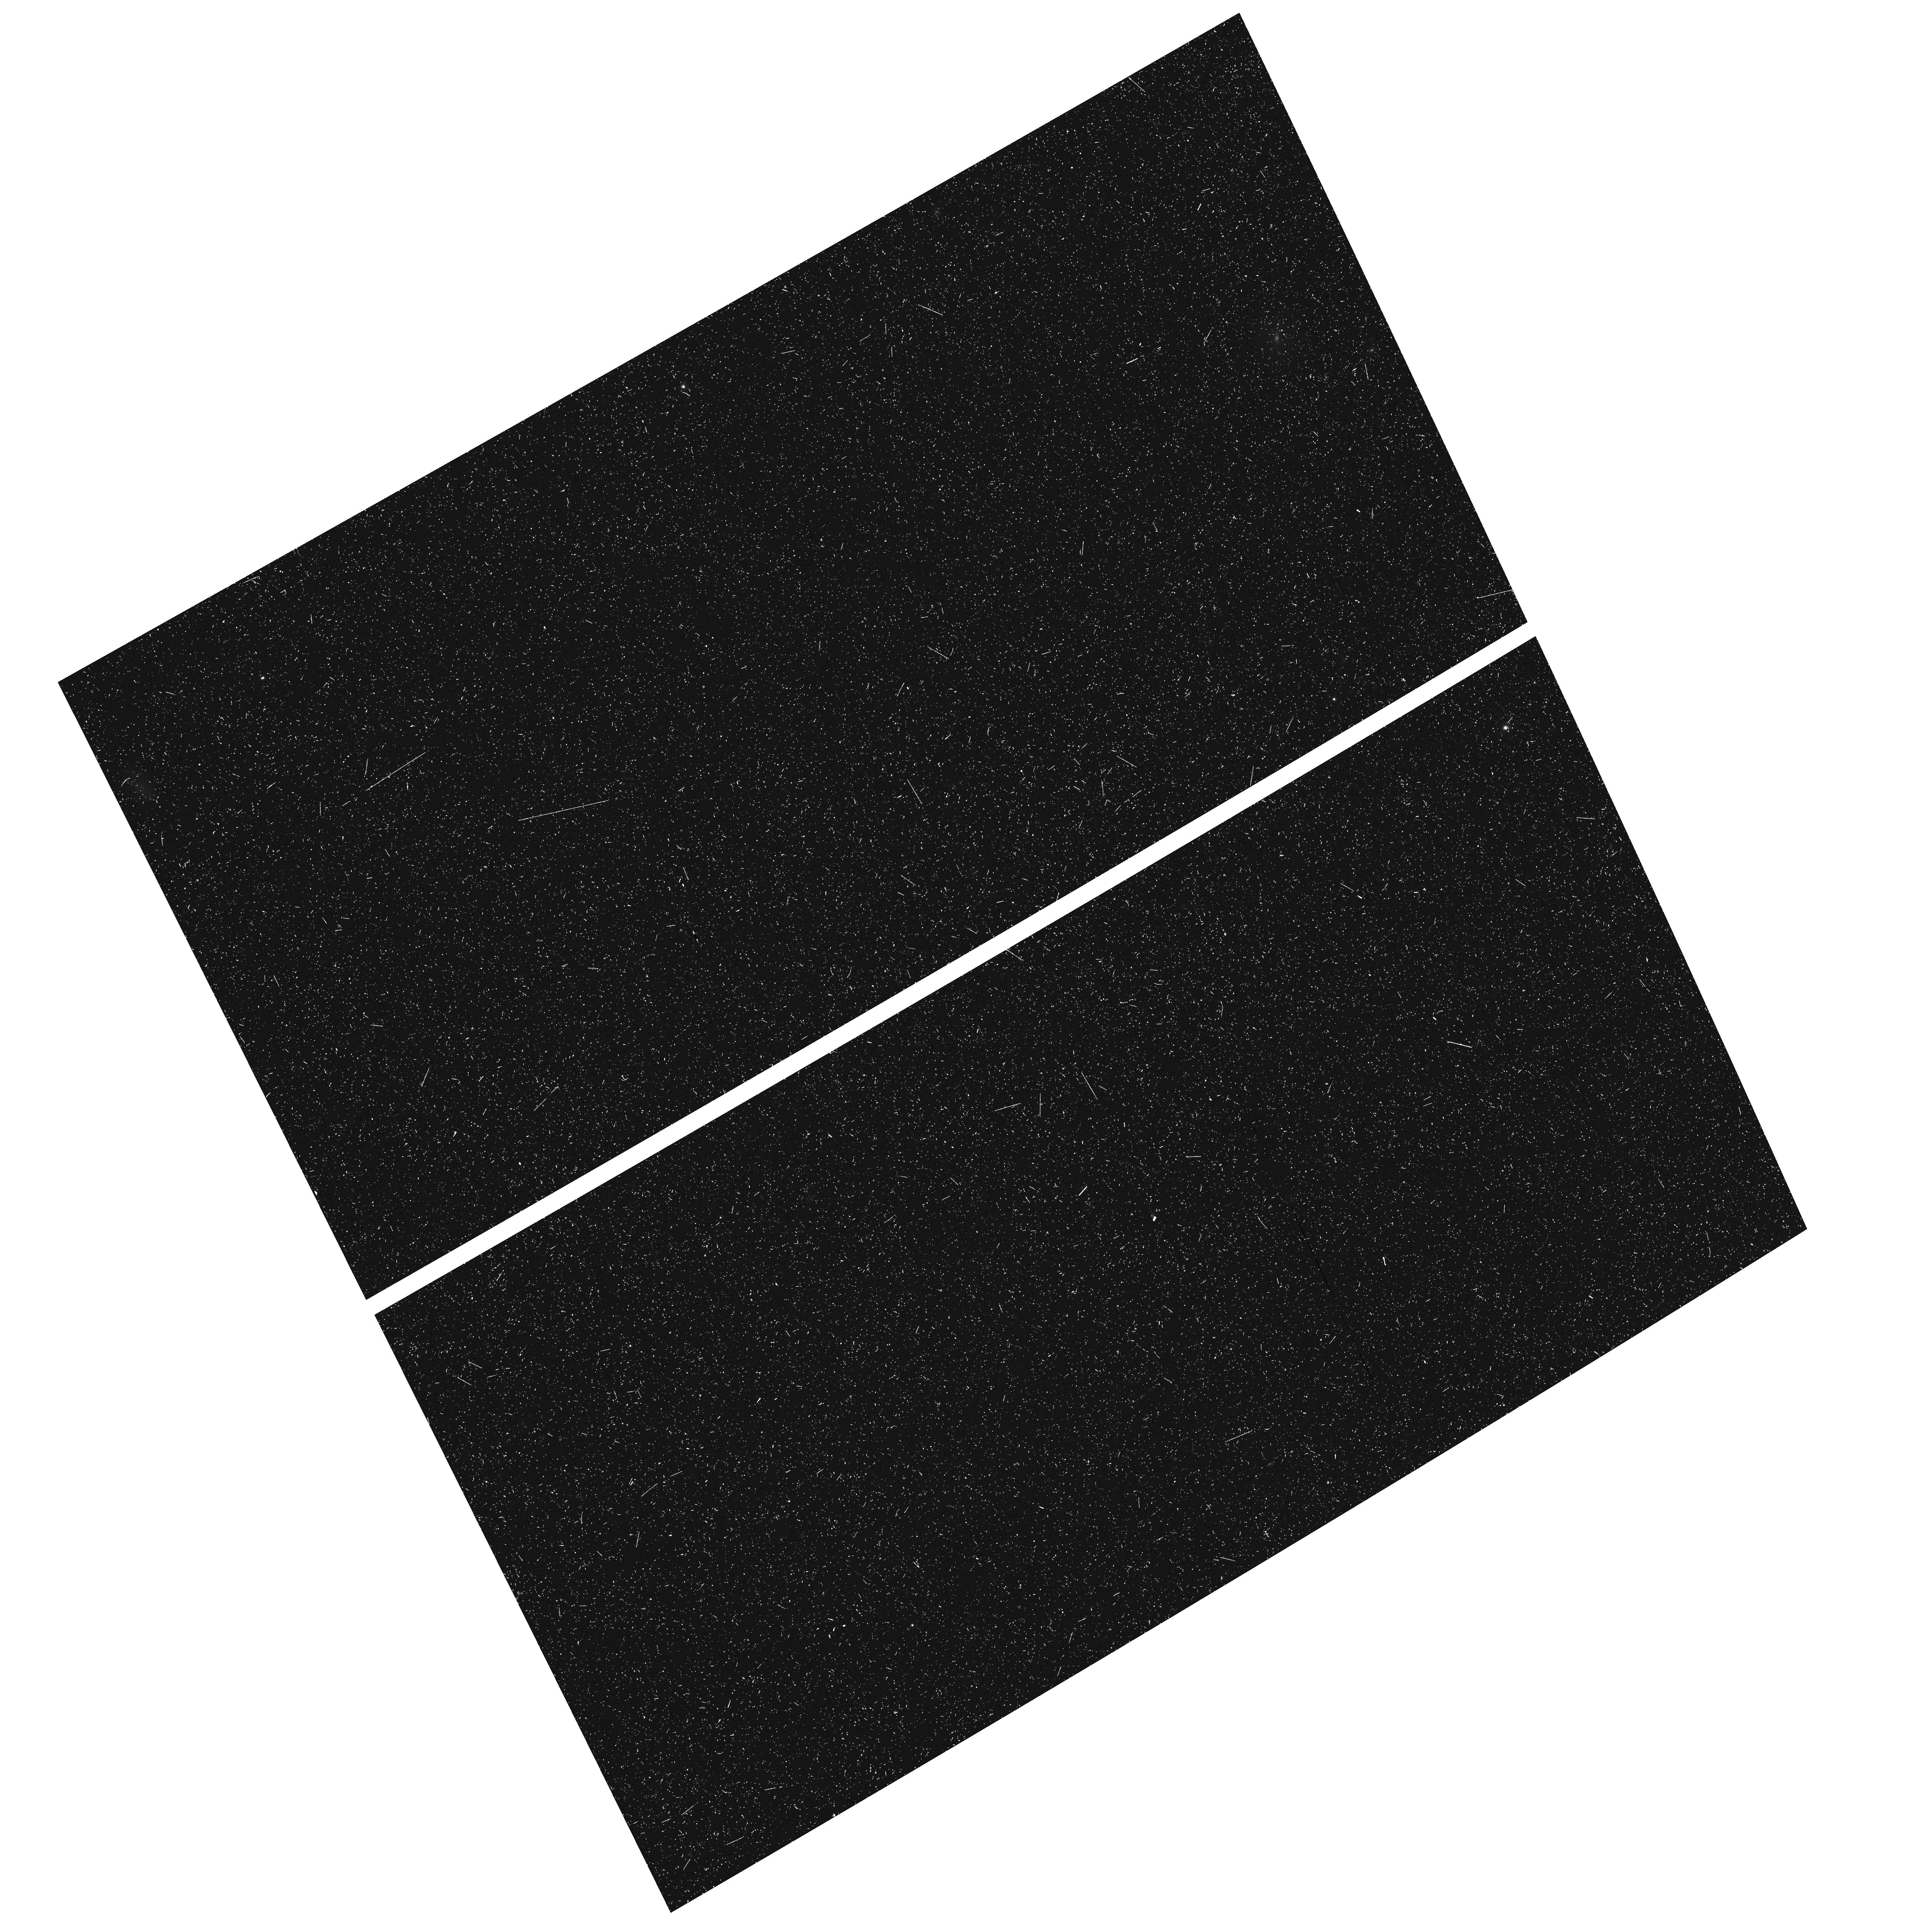
Target: field at RA 129.570°, Dec 69.805°. Instrument: ACS/WFC. Filter: F658N. Exposure: 28 min. Observation ID: hst_15194_01_acs_wfc_f658n_jdnd01

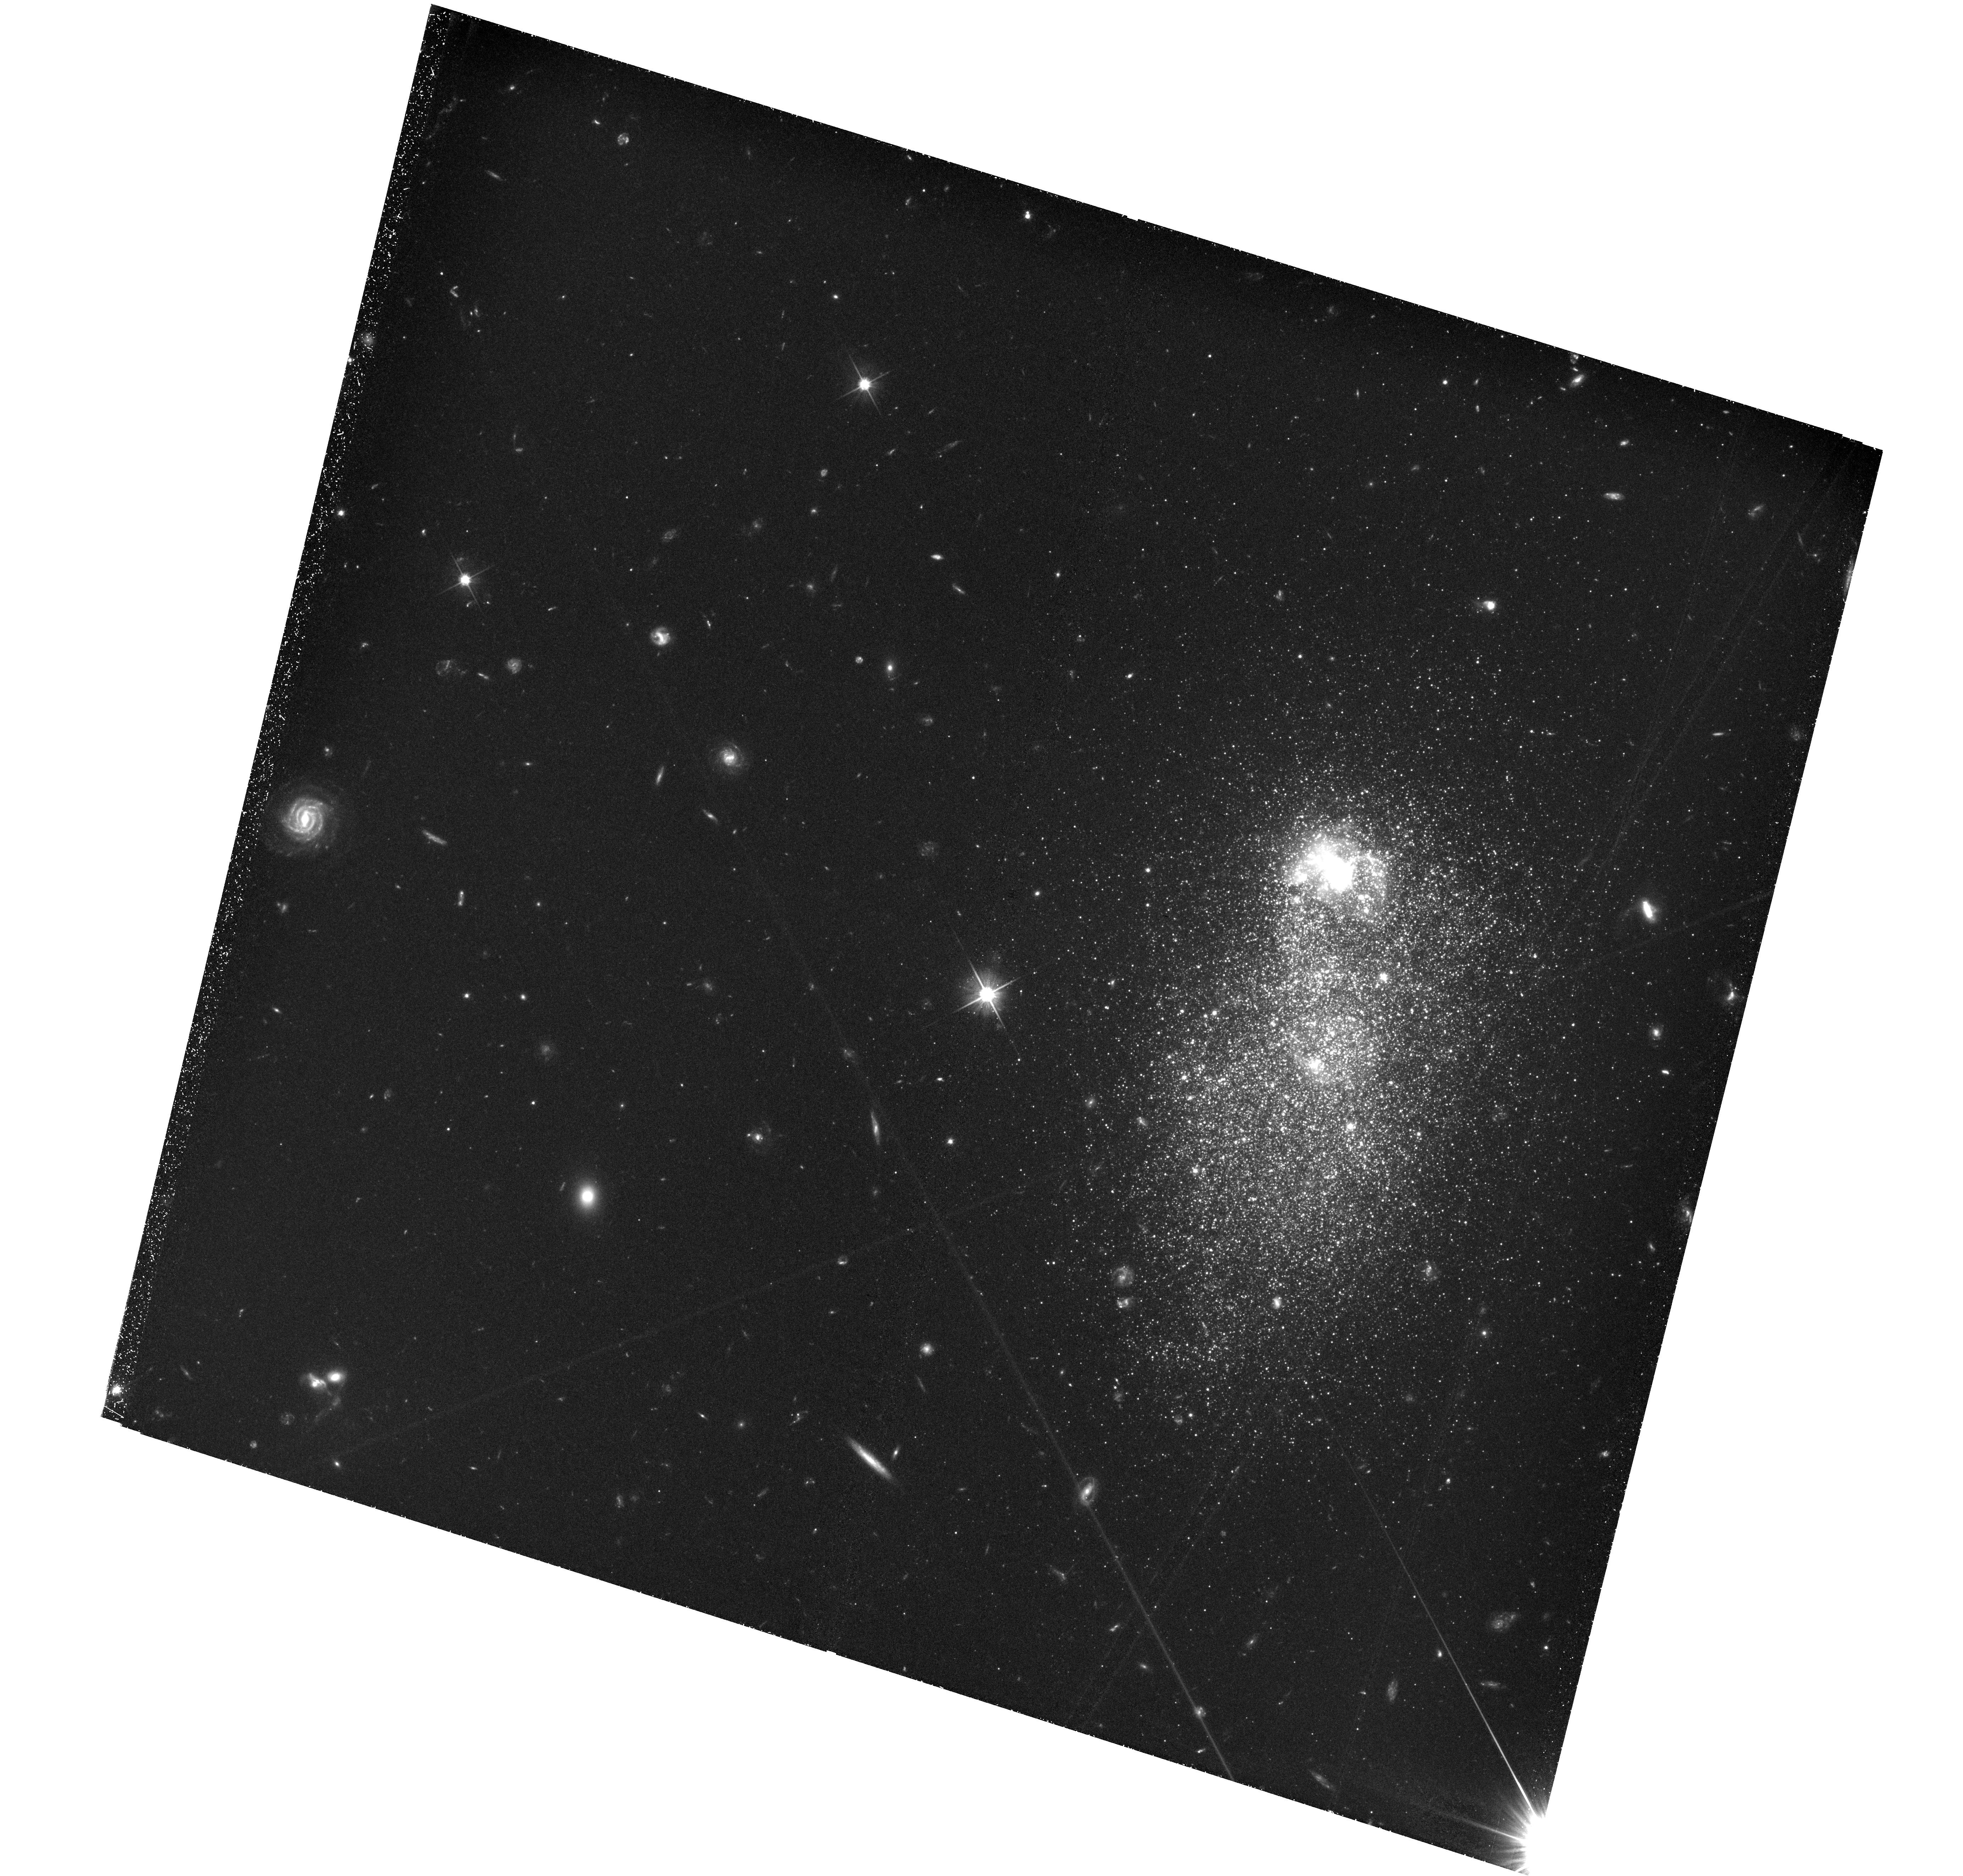
Target: UGC4483. Instrument: WFC3/UVIS. Filter: F606W. Exposure: 3.6 h. Observation ID: hst_15194_02_wfc3_uvis_f606w_idnd02

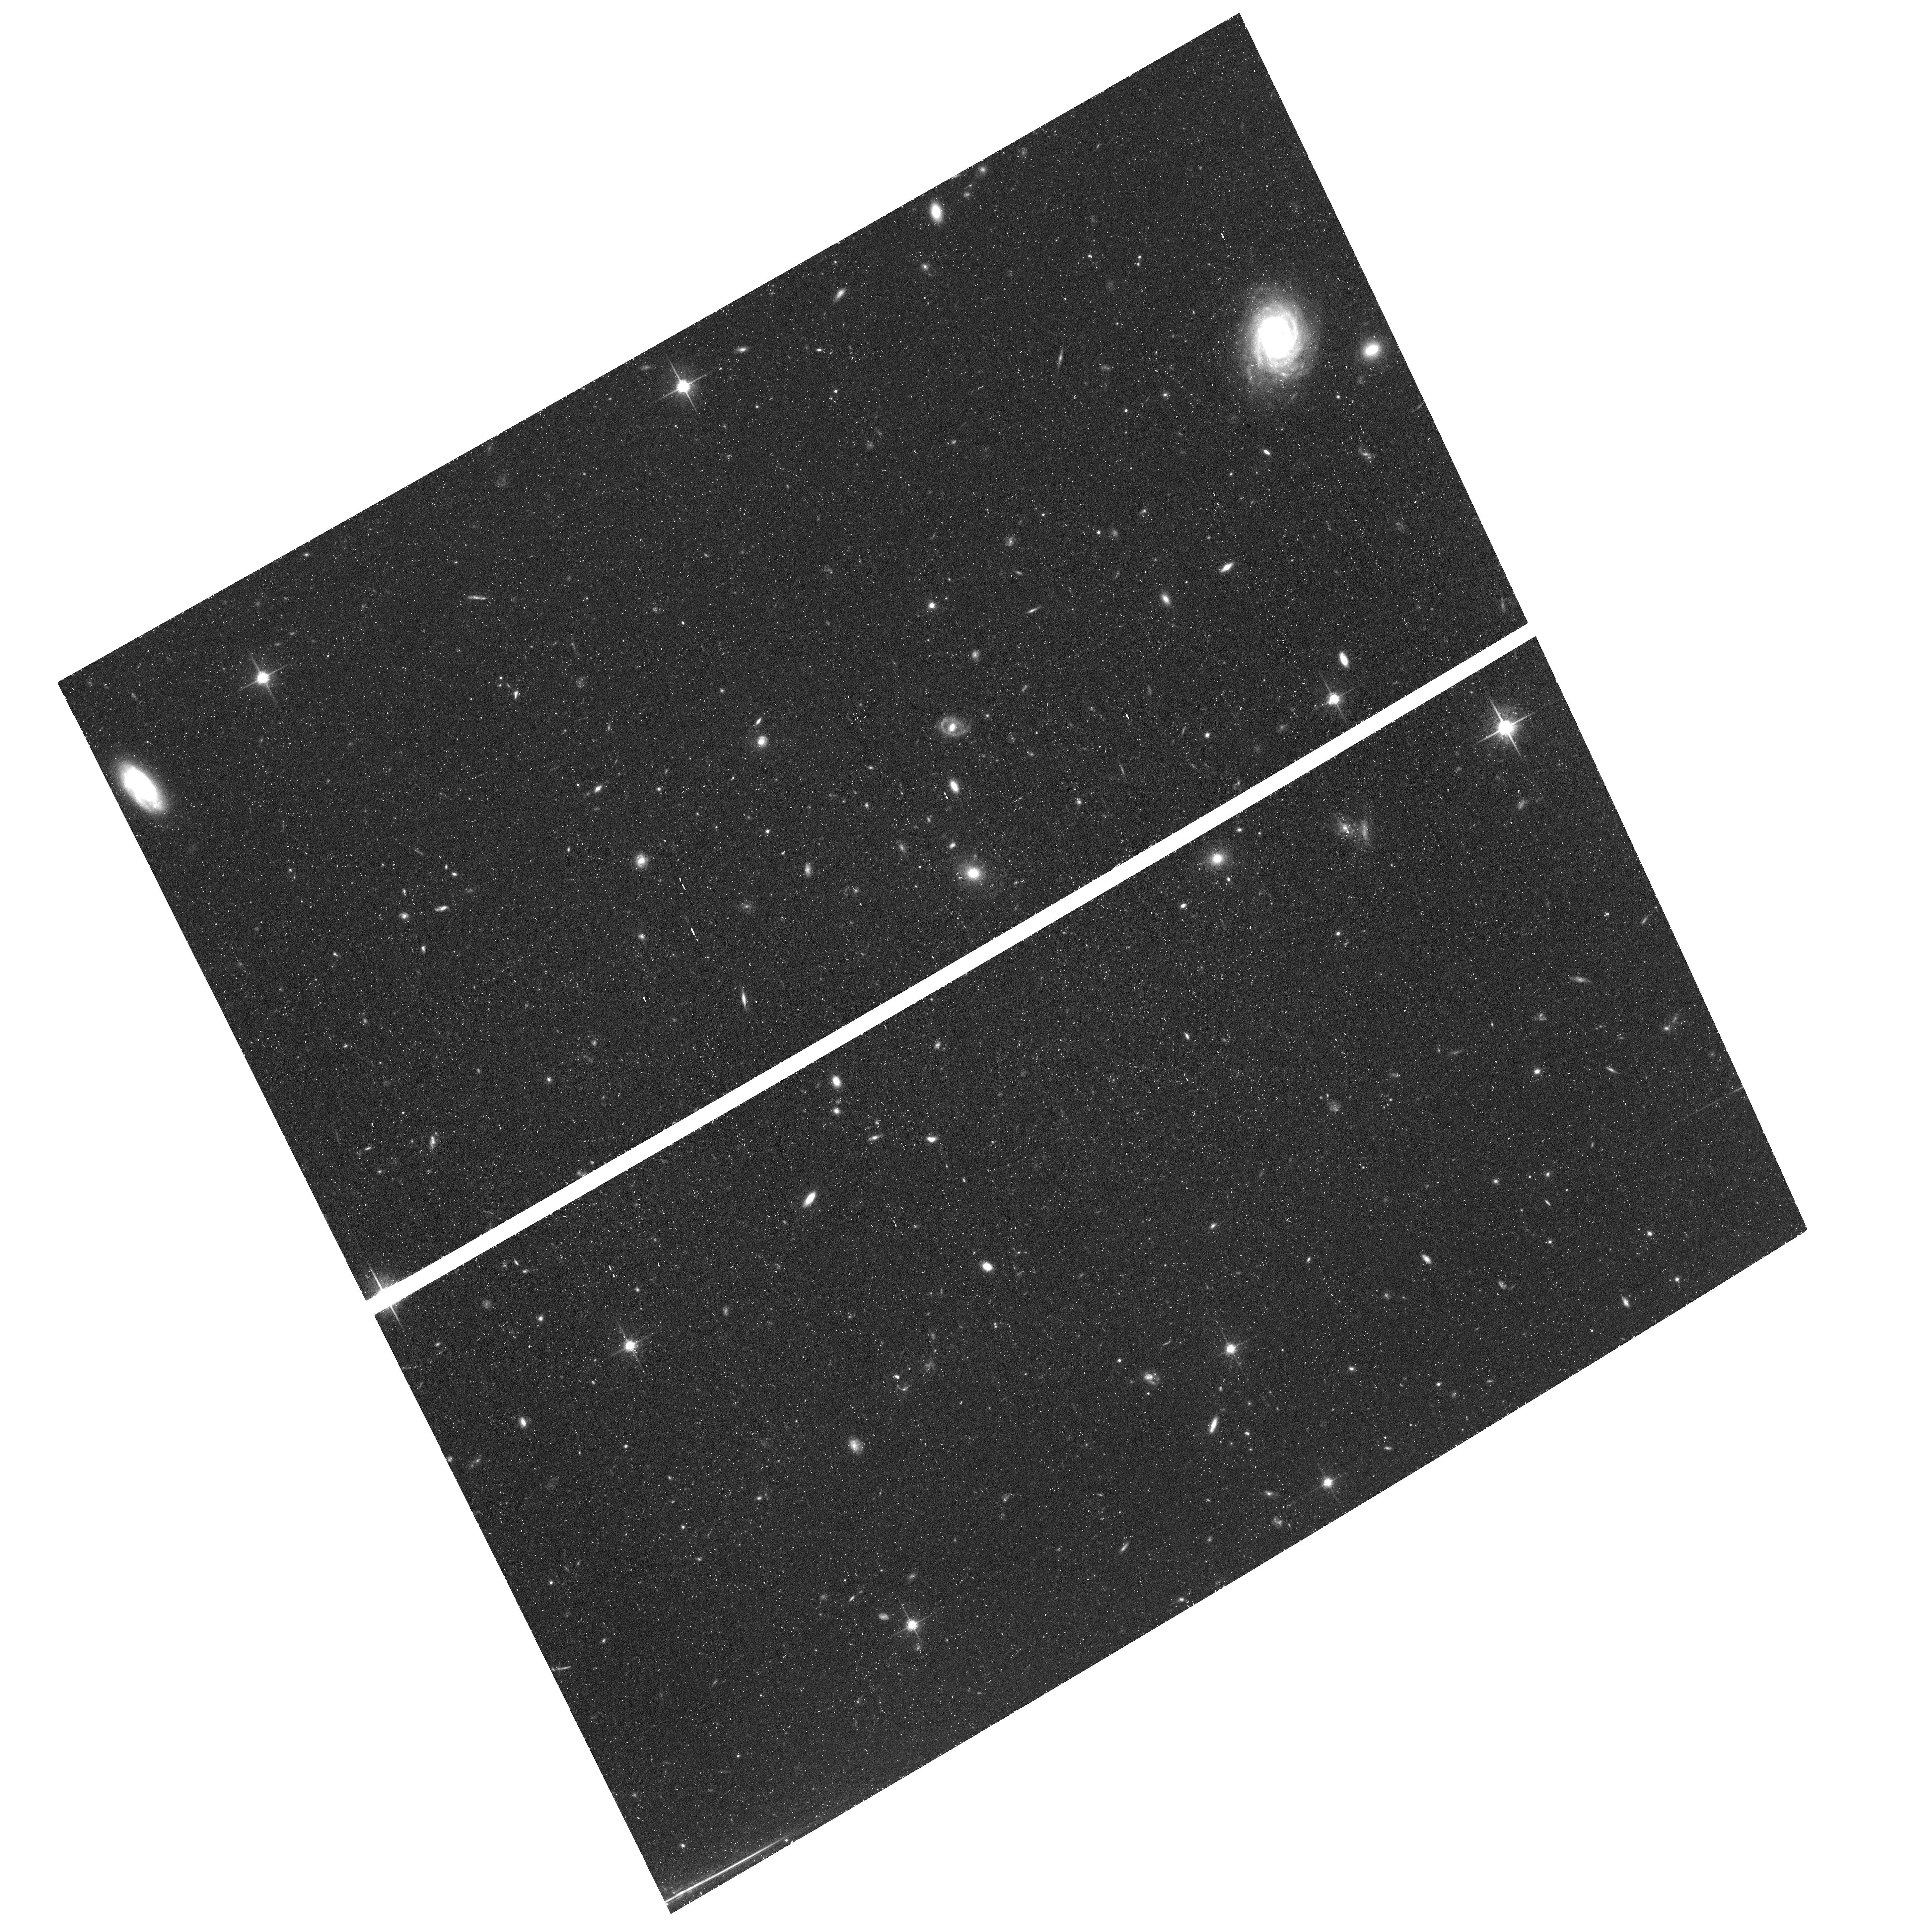
Target: UGC4483. Instrument: ACS/WFC. Filter: F814W. Exposure: 1.4 h. Observation ID: hst_15194_01_acs_wfc_f814w_jdnd01

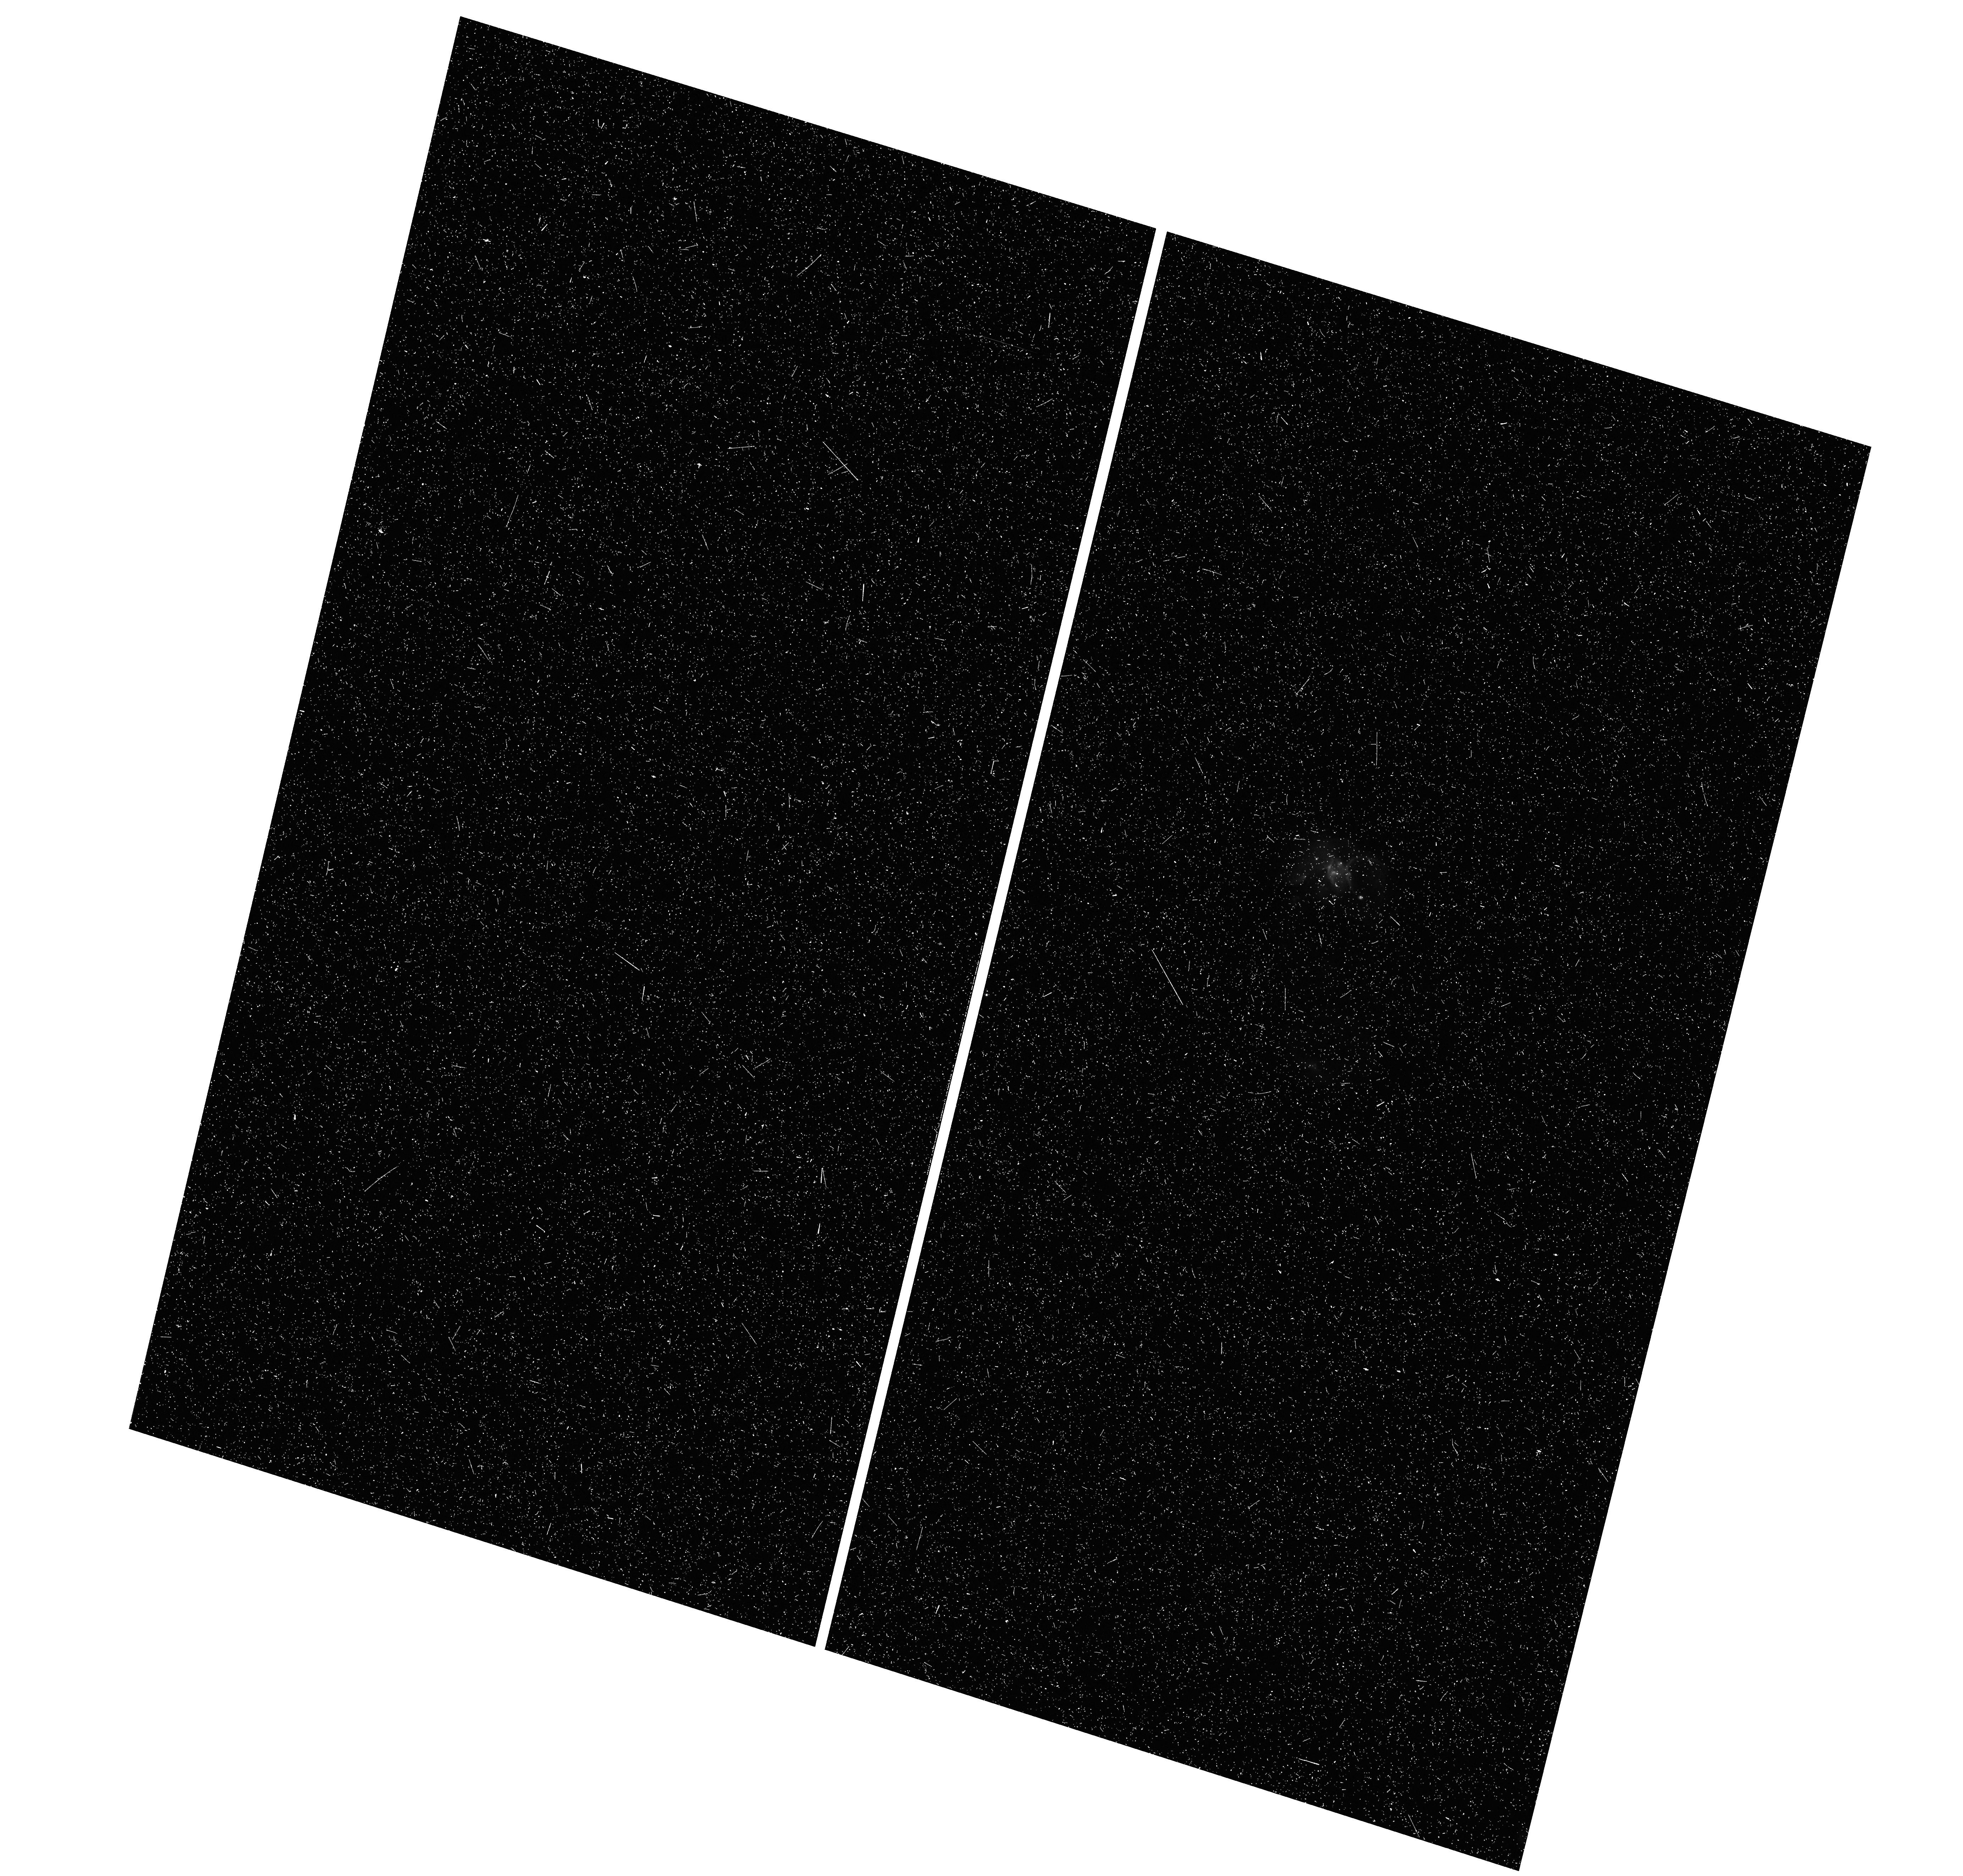
Target: UGC4483. Instrument: WFC3/UVIS. Filter: F656N. Exposure: 33 min. Observation ID: hst_15194_02_wfc3_uvis_f656n_idnd02

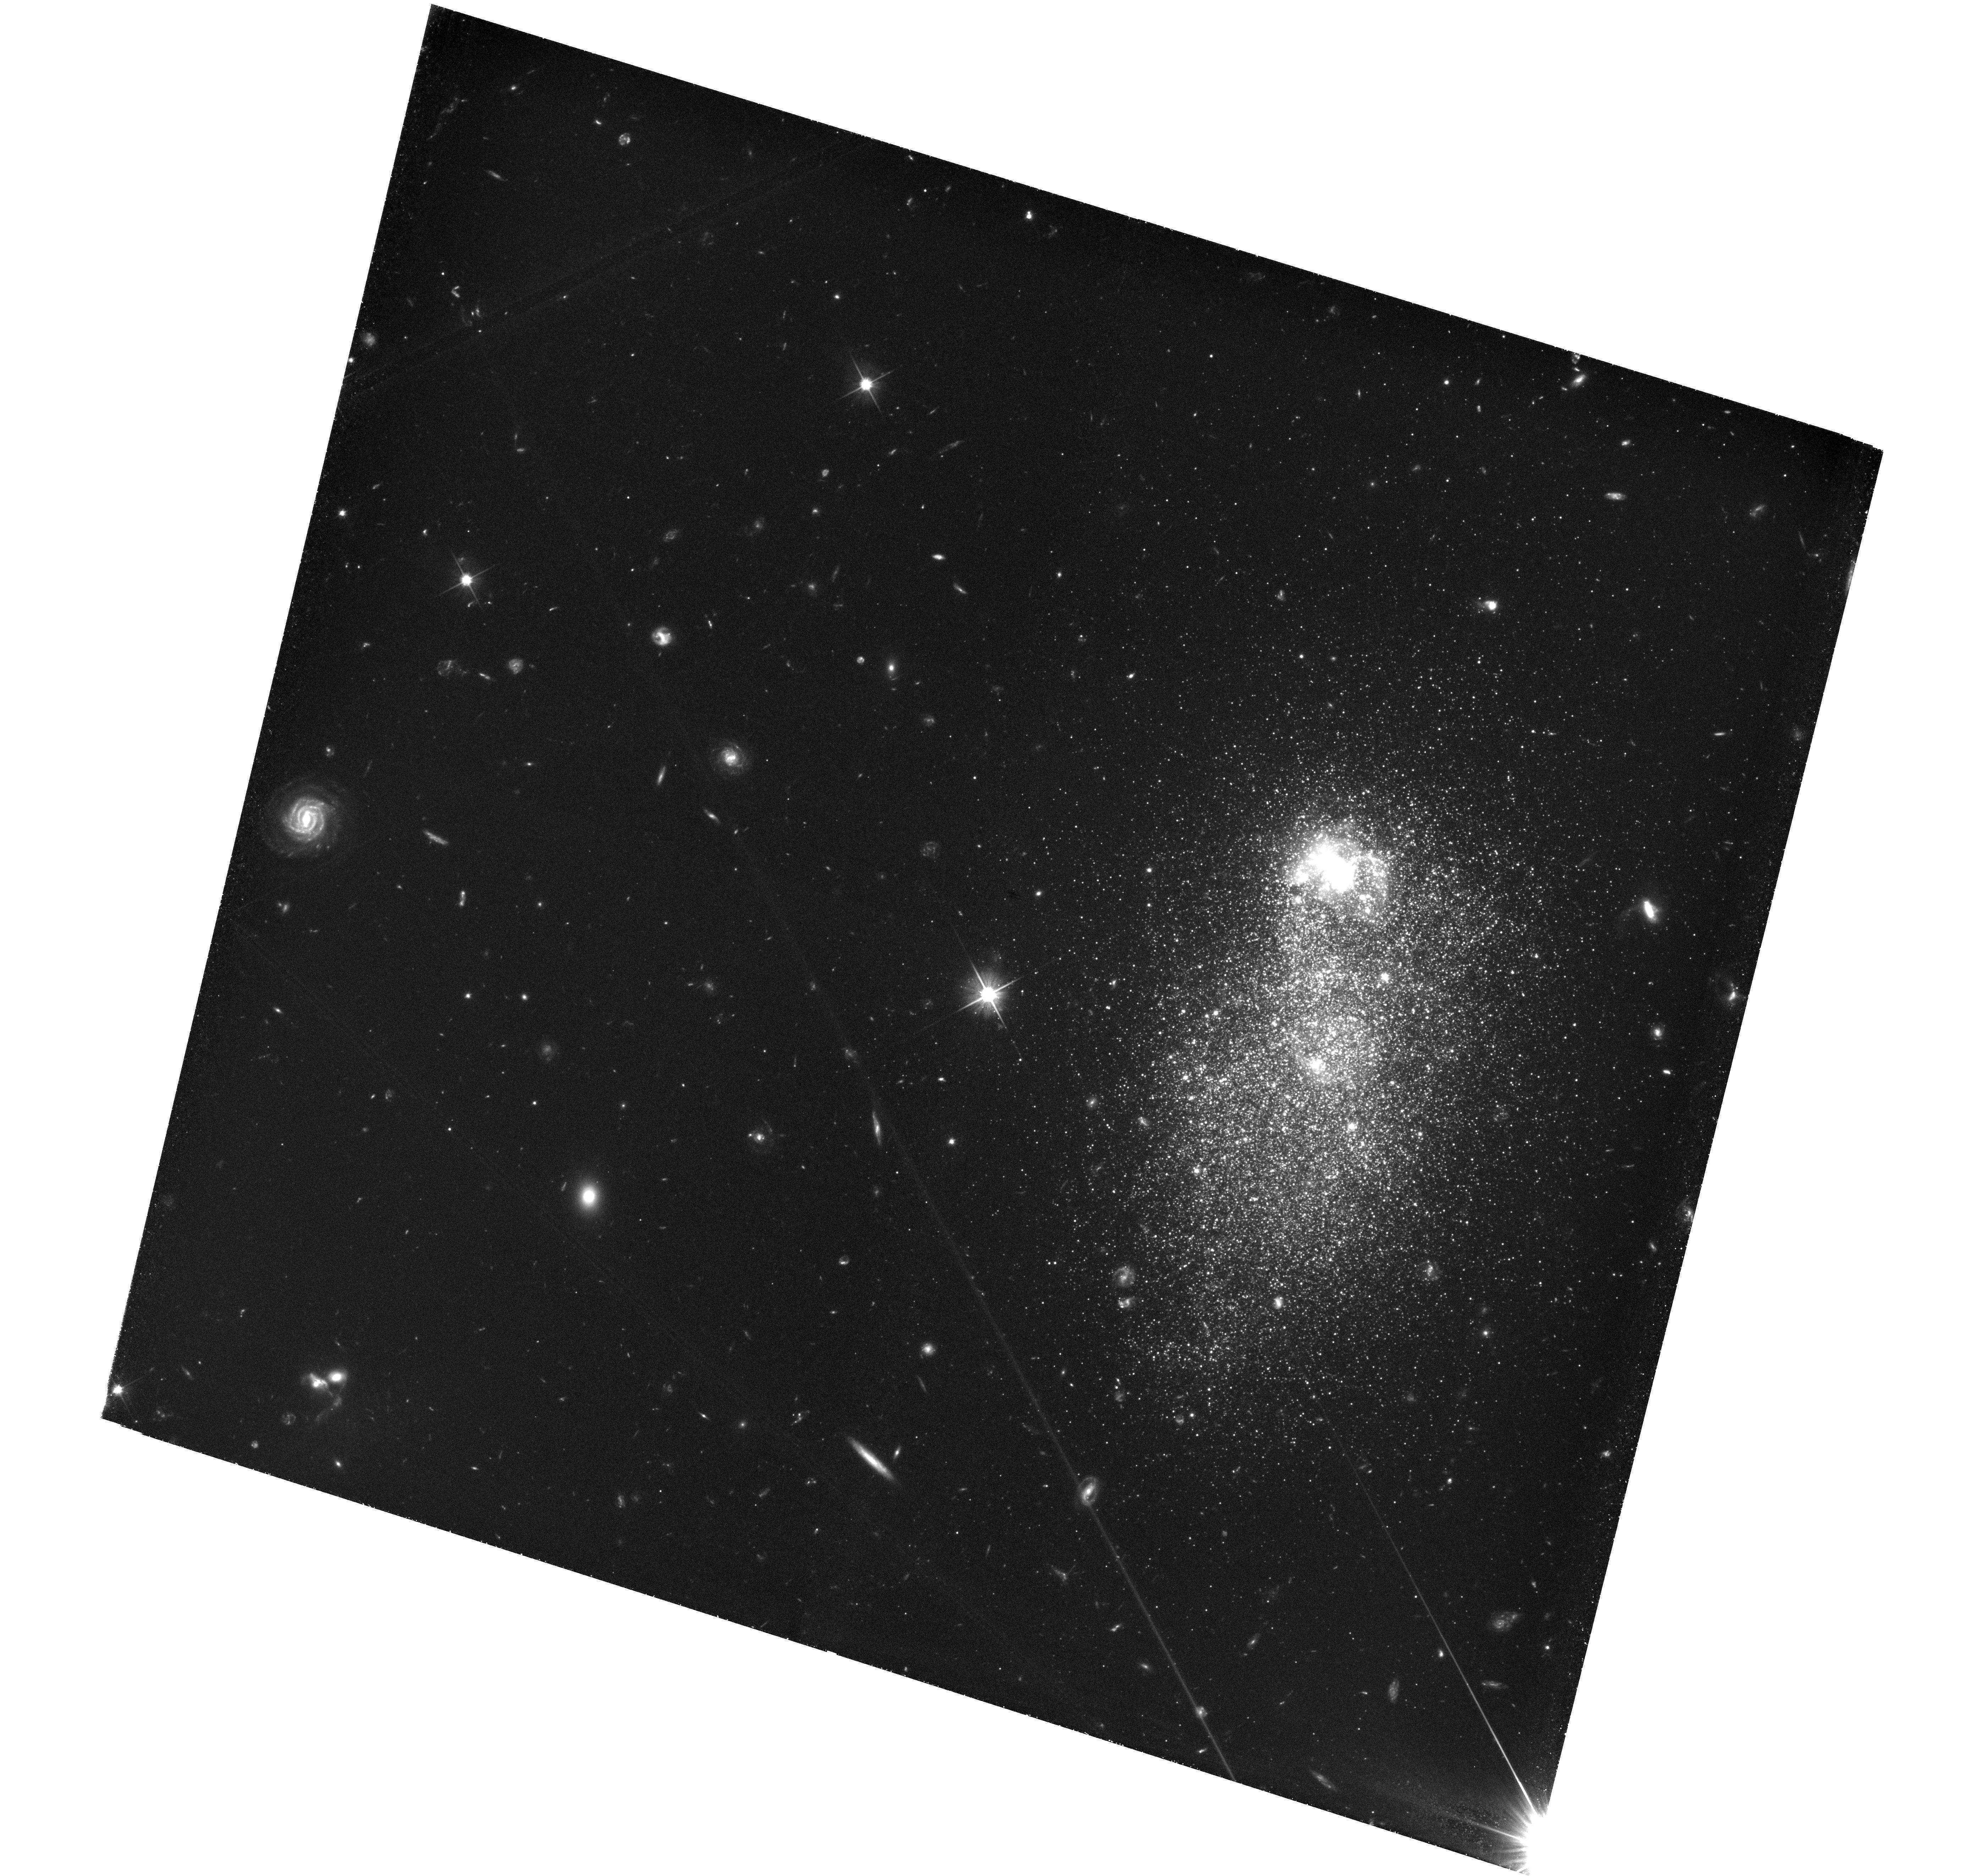
Target: UGC4483. Instrument: WFC3/UVIS. Filter: F606W. Exposure: 6.5 h. Observation ID: hst_15194_01_wfc3_uvis_f606w_idnd01

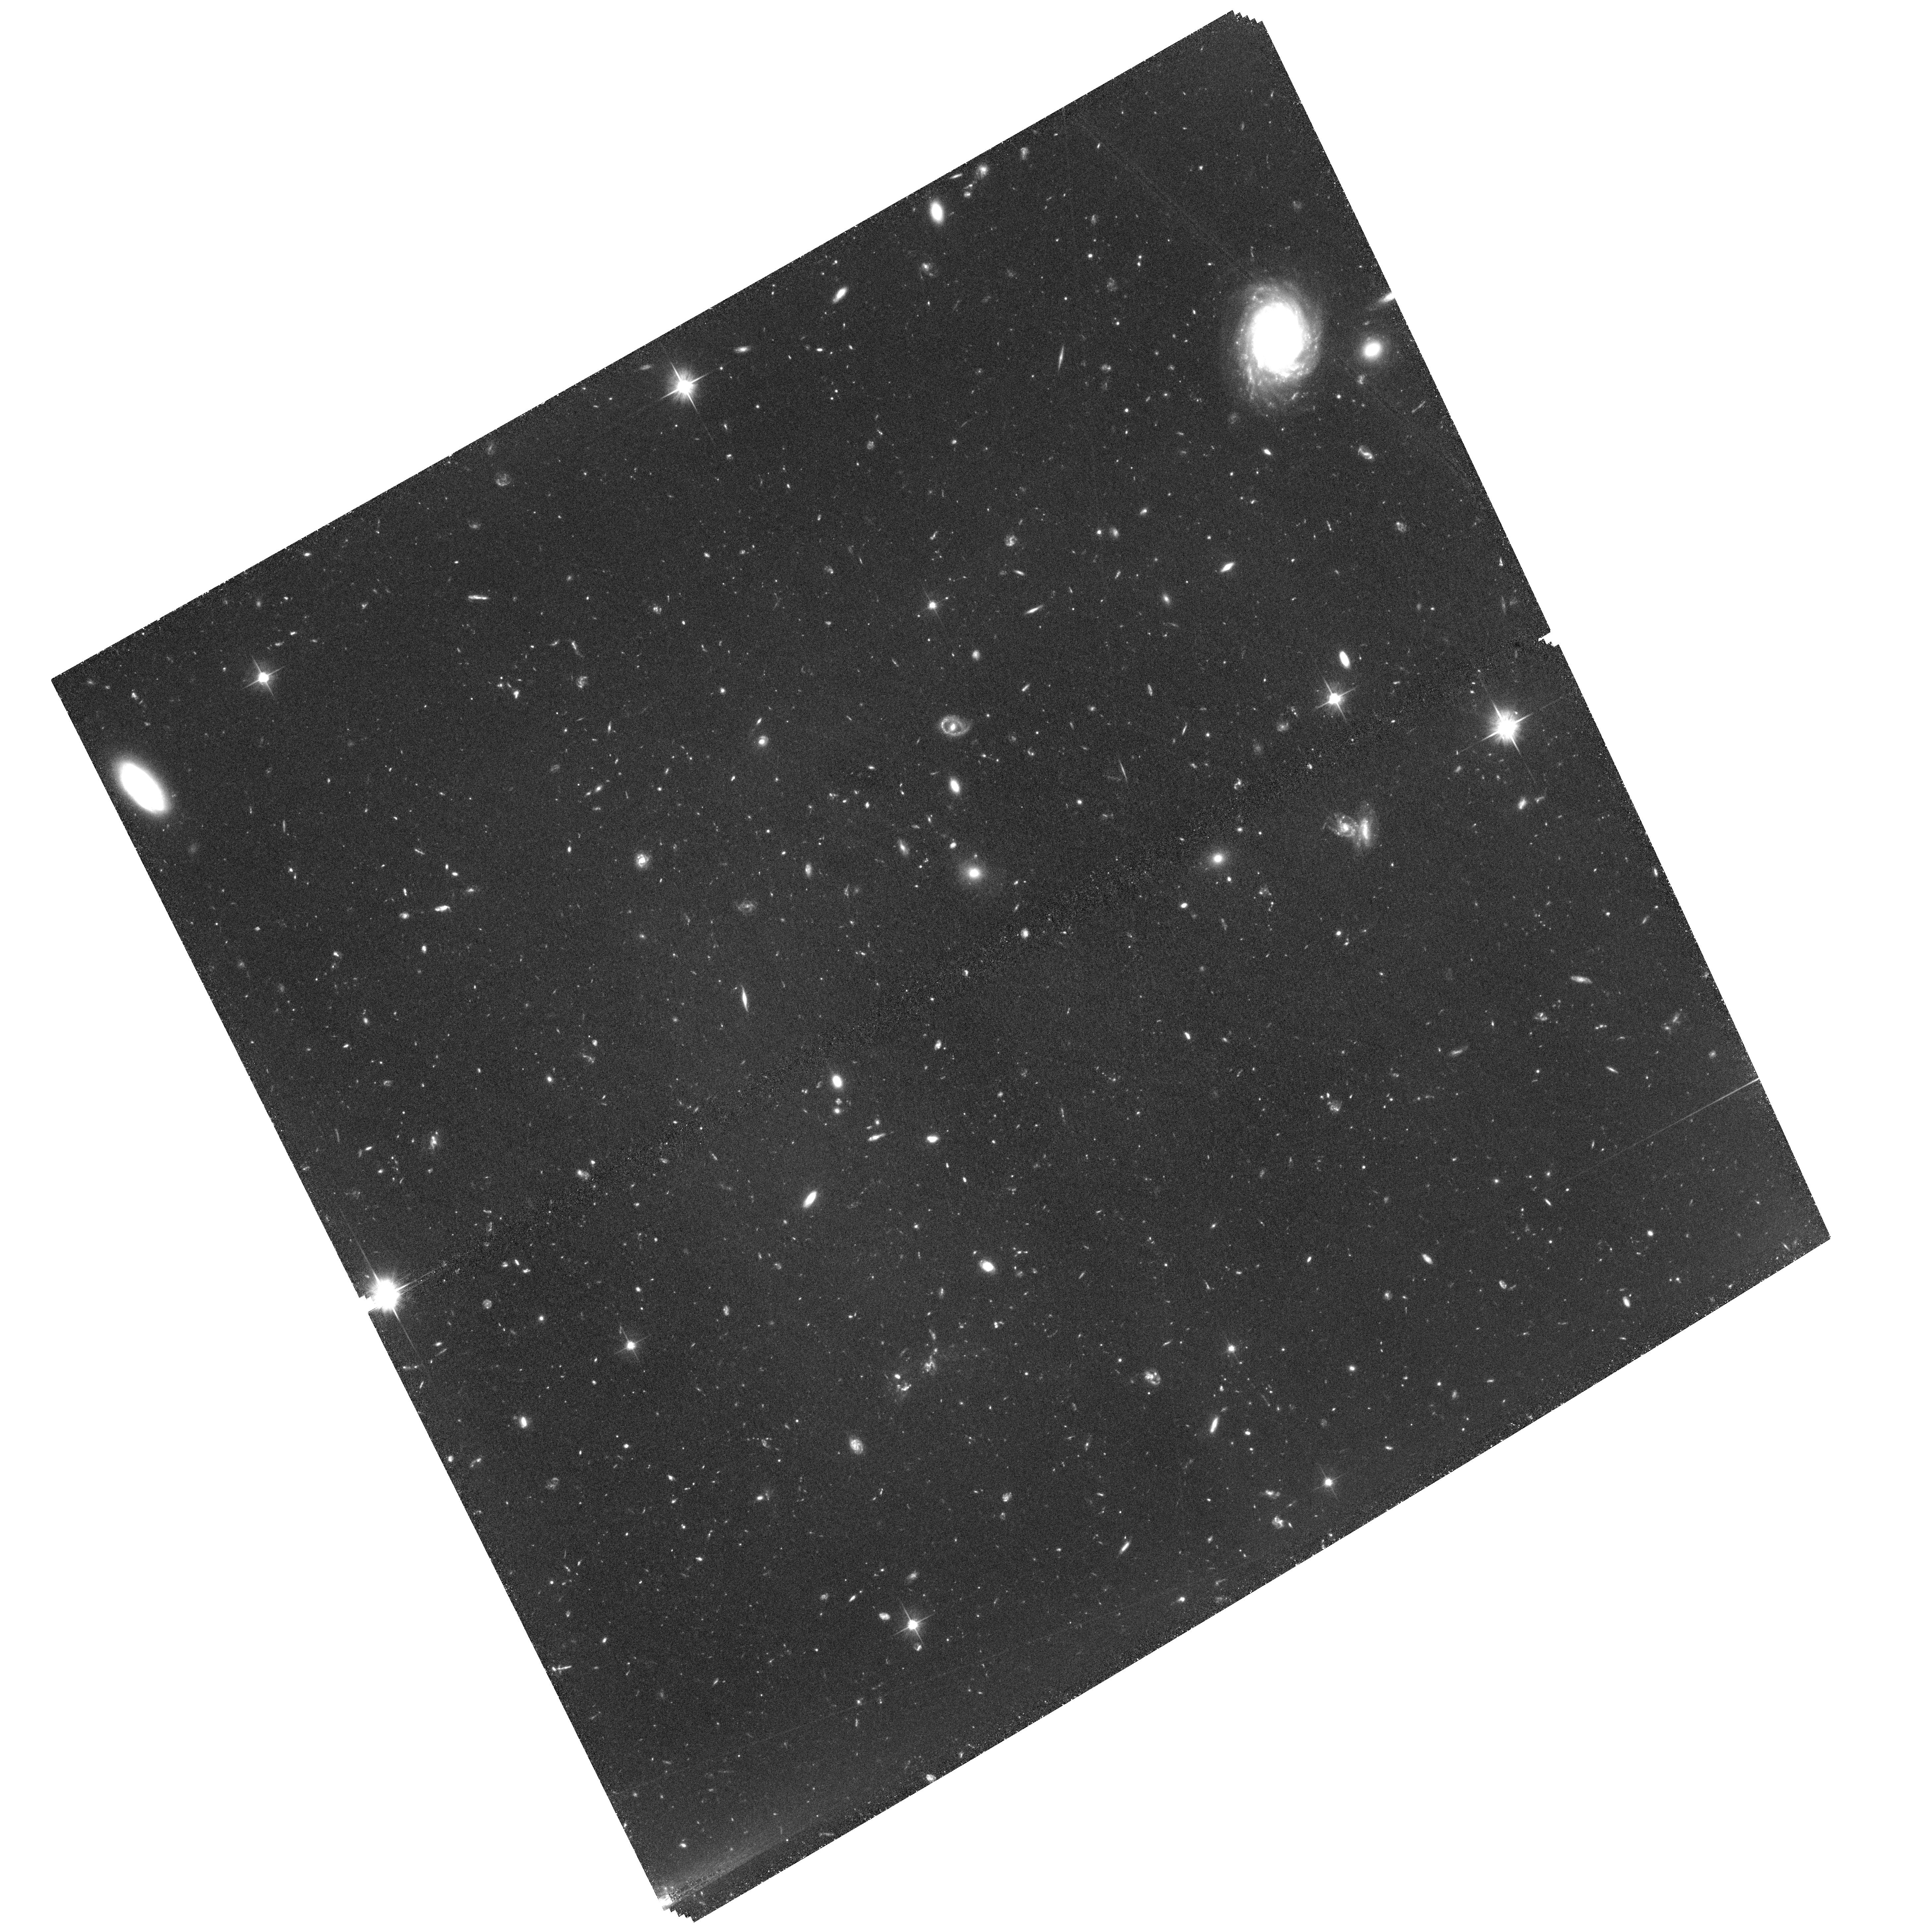
Target: field at RA 129.568°, Dec 69.804°. Instrument: ACS/WFC. Filter: F606W. Exposure: 6.5 h. Observation ID: hst_15194_01_acs_wfc_f606w_jdnd01

The Epoch of the First Star Formation in the Closest Metal-Poor Blue Compact Dwarf Galaxy UGC 4483 (PI: Aloisi, Alessandra)

Metal-poor Blue Compact Dwarf (BCD) galaxies have been interpreted as nearby galaxies "in formation". This view has been challenged by HST detection of Red Giant Branch (RGB) stars in all metal-poor BCDs where an RGB tip (TRGB, brightest RGB phase) has been searched for, impling the presence of stars at least ~ 1 Gyr old. Due to the age-metallicity degeneracy, the RGB color provides little insight into the exact star formation history (SFH) beyond 1 Gyr. So, the first SF epoch may have occurred anywhere between ~13 and 1 Gyr ago. To resolve this, it is necessary to reach features in the color-magnitude diagram (CMD) that are much fainter than the TRGB. Here we propose new WFC3/UVIS observations (with ACS/WFC in parallel) of the closest metal-poor BCD, UGC 4483. These data will yield an I vs. V-I CMD that goes ~ 4 mag deeper than the TRGB allowing to detect red clump (RC) and horizontal branch (HB) stars. Variable stars of RR Lyrae type will also be detected. With their mere presence, these variables will indisputably prove the existence of a population at least ~ 10 Gyr old. Apparent mag and width of RC, HB and RGB will independently constrain age and metallicity of the old/evolved stars, the presence of multiple SF episodes, their duration and metallicity spread. This deep crowded-field photometric project is only possible with HST. Due to UGC 4483 location in CVZ, it can be done in half the number of orbits that it would otherwise take. Since UGC 4483 is so close, it may be the only BCD for which these questions can be answered in the near future. It provides our best chance for learning about the true cosmological age and evolutionary state of these enigmatic galaxies.